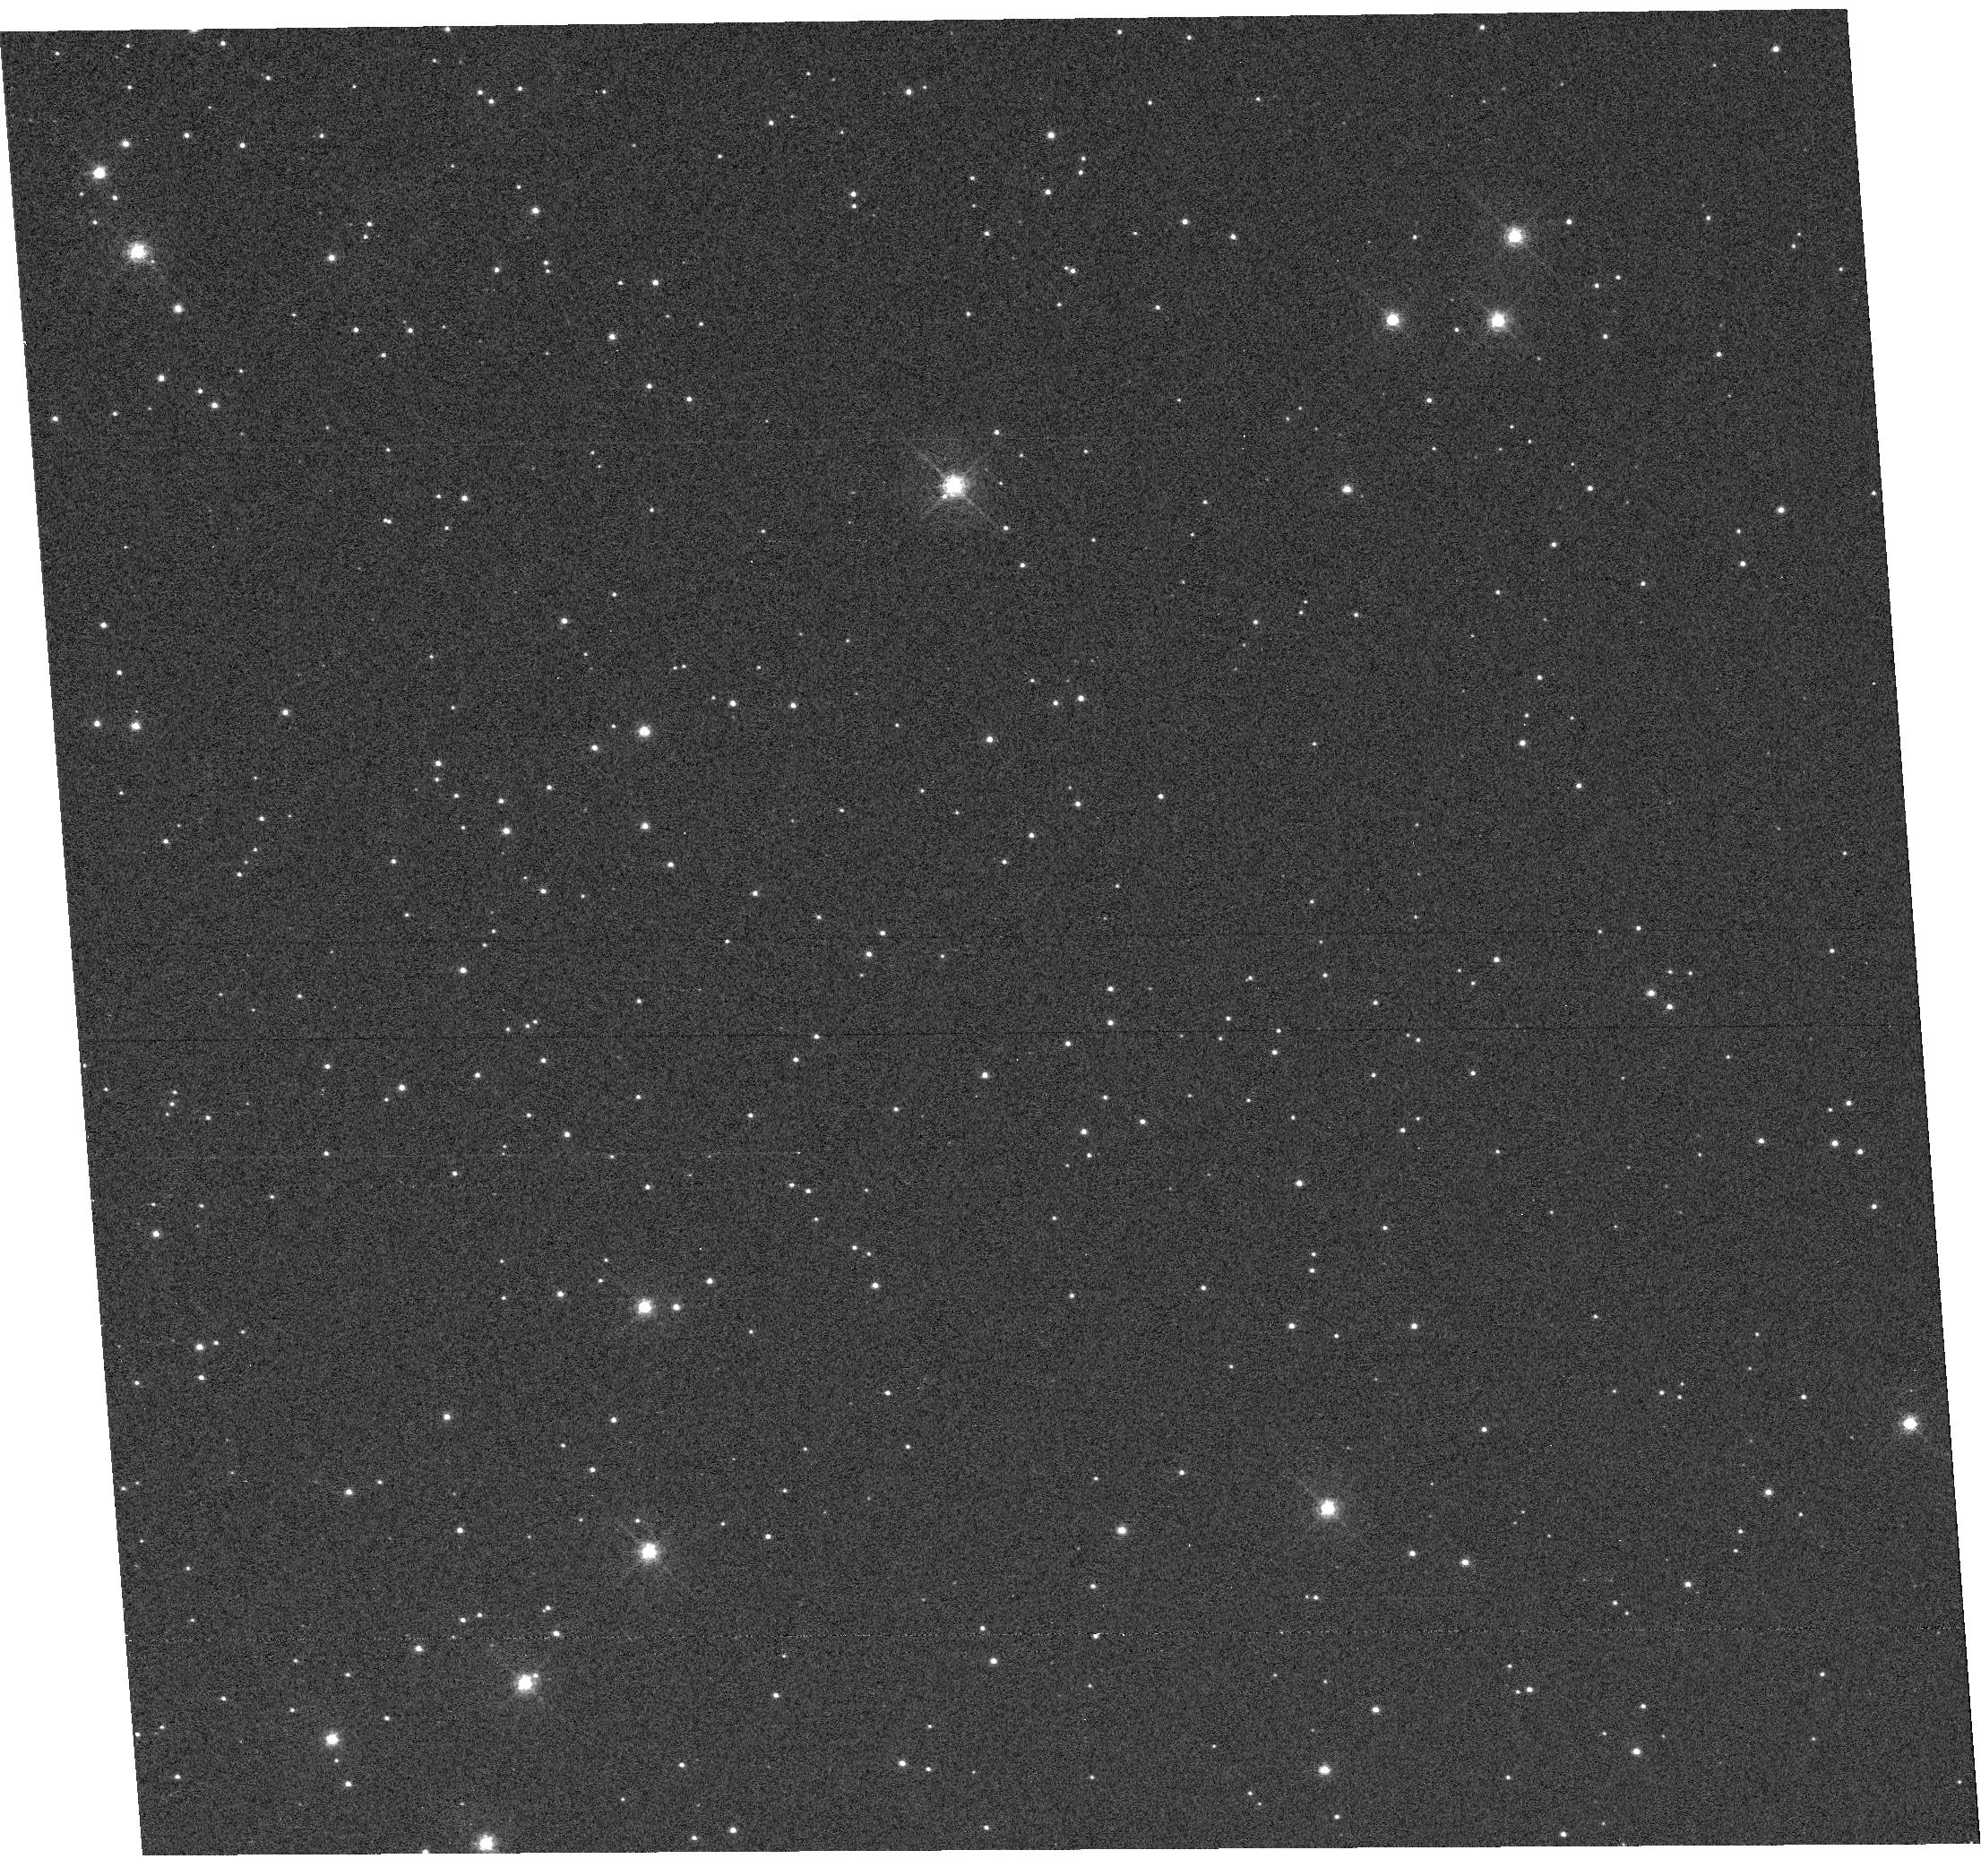
Target: NGC-104. Instrument: WFC3/UVIS. Filter: F502N. Exposure: 11 min. Observation ID: hst_12802_80_wfc3_uvis_f502n_ibxd80

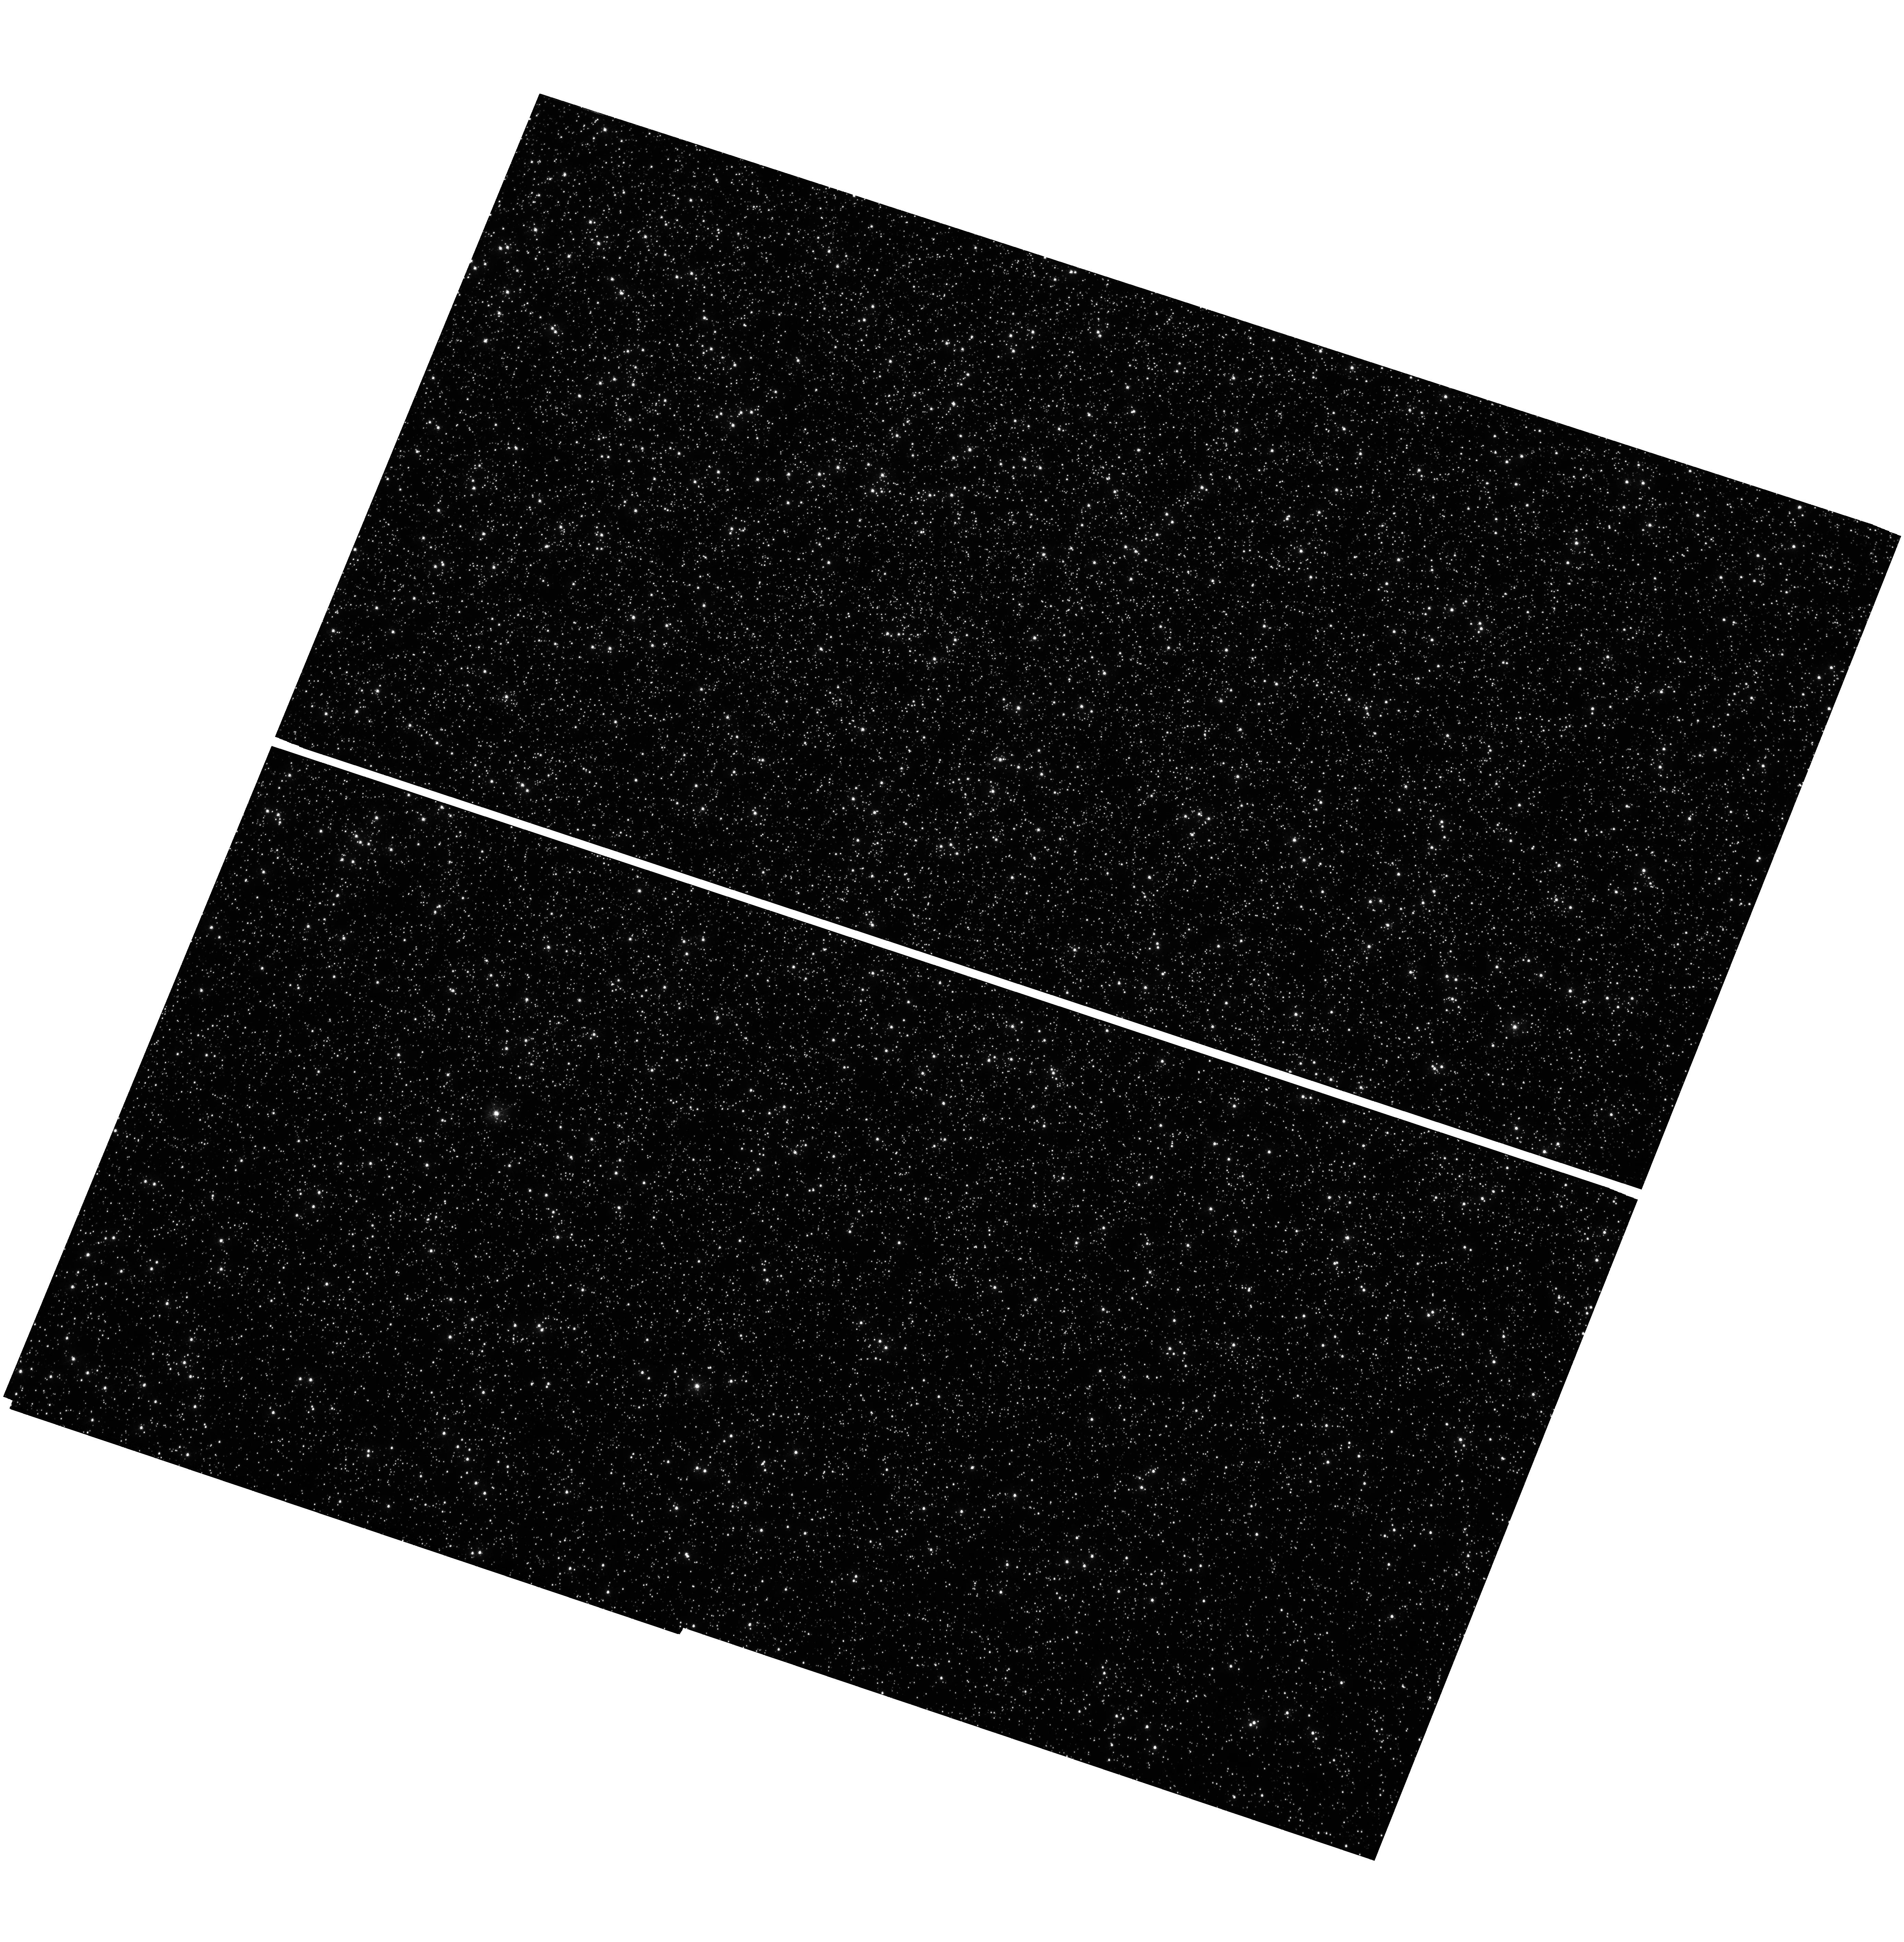
Target: OMEGACEN. Instrument: WFC3/UVIS. Filter: F336W. Exposure: 1.6 h. Observation ID: hst_12802_90_wfc3_uvis_f336w_ibxd90

WFC3 Post-Flash Characterization (PI: MacKenty, John W.)

This program will evaluate the in-flight performance of the WFC3/UVIS post-flash lamps. Characteristics of the lamps will be checked, including the relationship between lamp current/flashtime and post-flash level, the repeatability of the post-flash levels, and the uniformity of the illumination across the entire field of view. In addition, the degree of CTI (charge transfer inefficiency) will be assessed as a function of post-flash level, including the impact on dark, hot pixels, and cosmic rays as well as impact on sparse star fields.